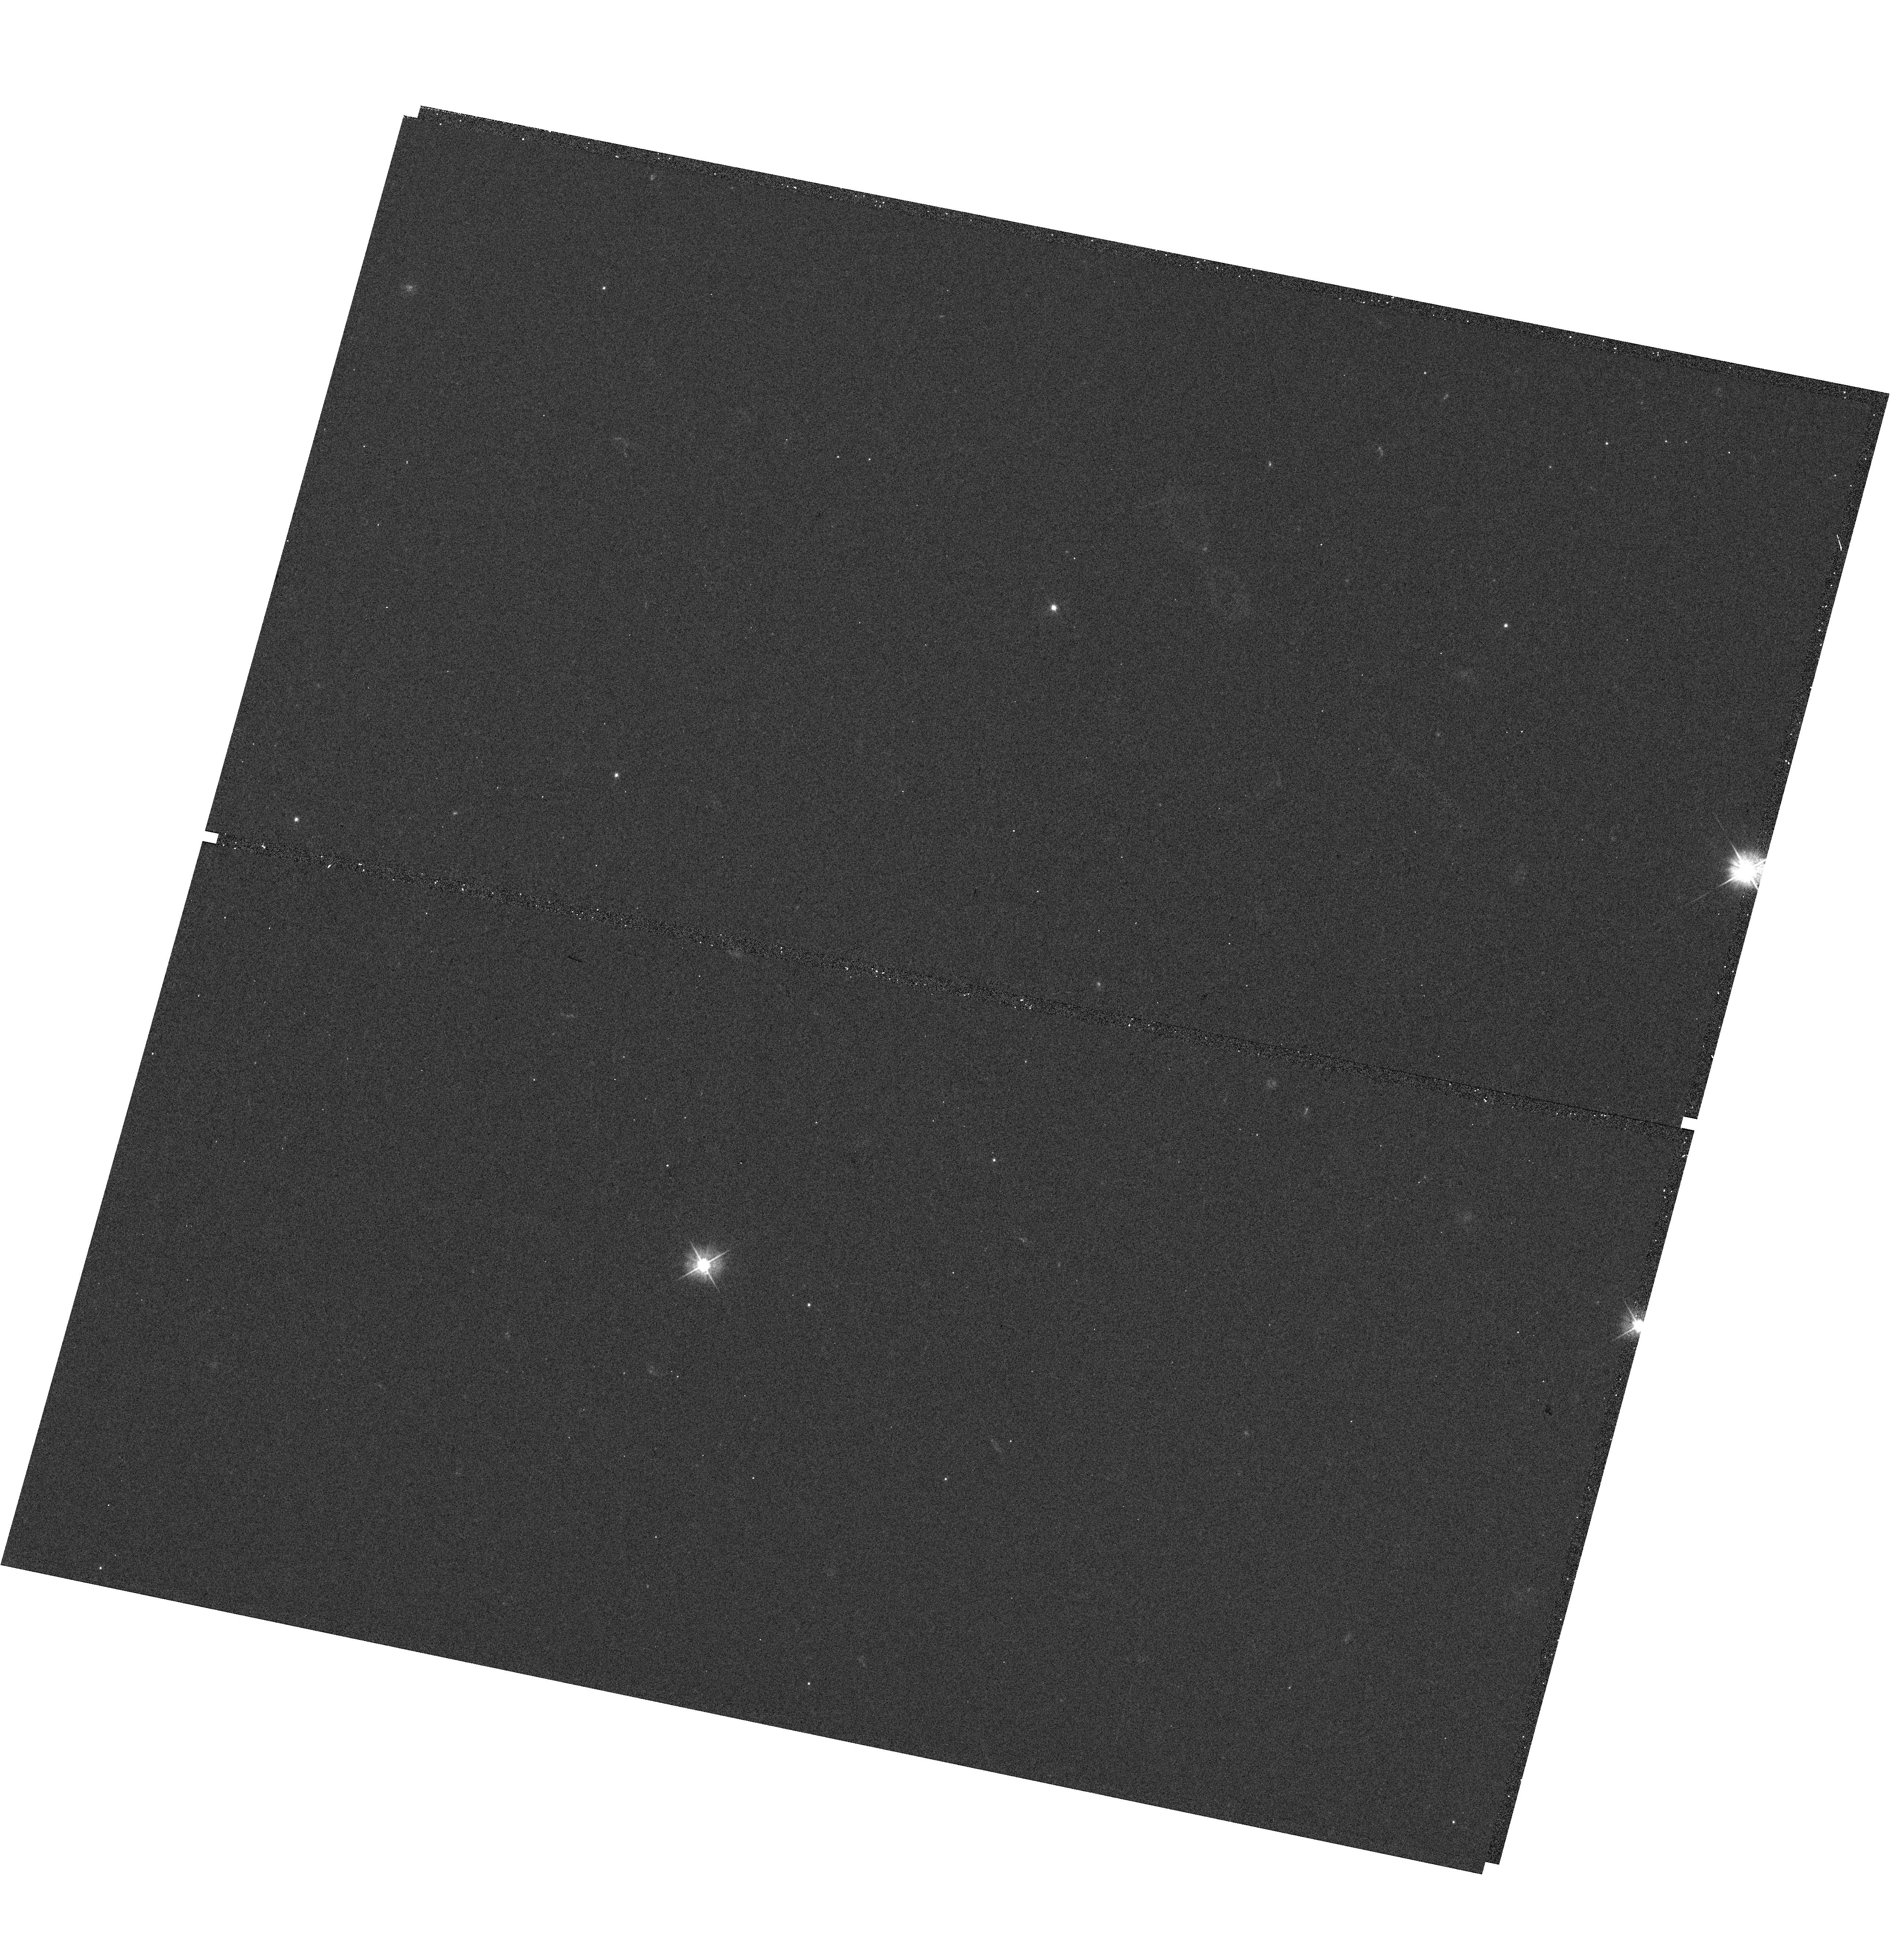
Target: WD-1312-029. Instrument: WFC3/UVIS. Filter: F475W. Exposure: 7 min. Observation ID: hst_12967_05_wfc3_uvis_f475w_ibyn05

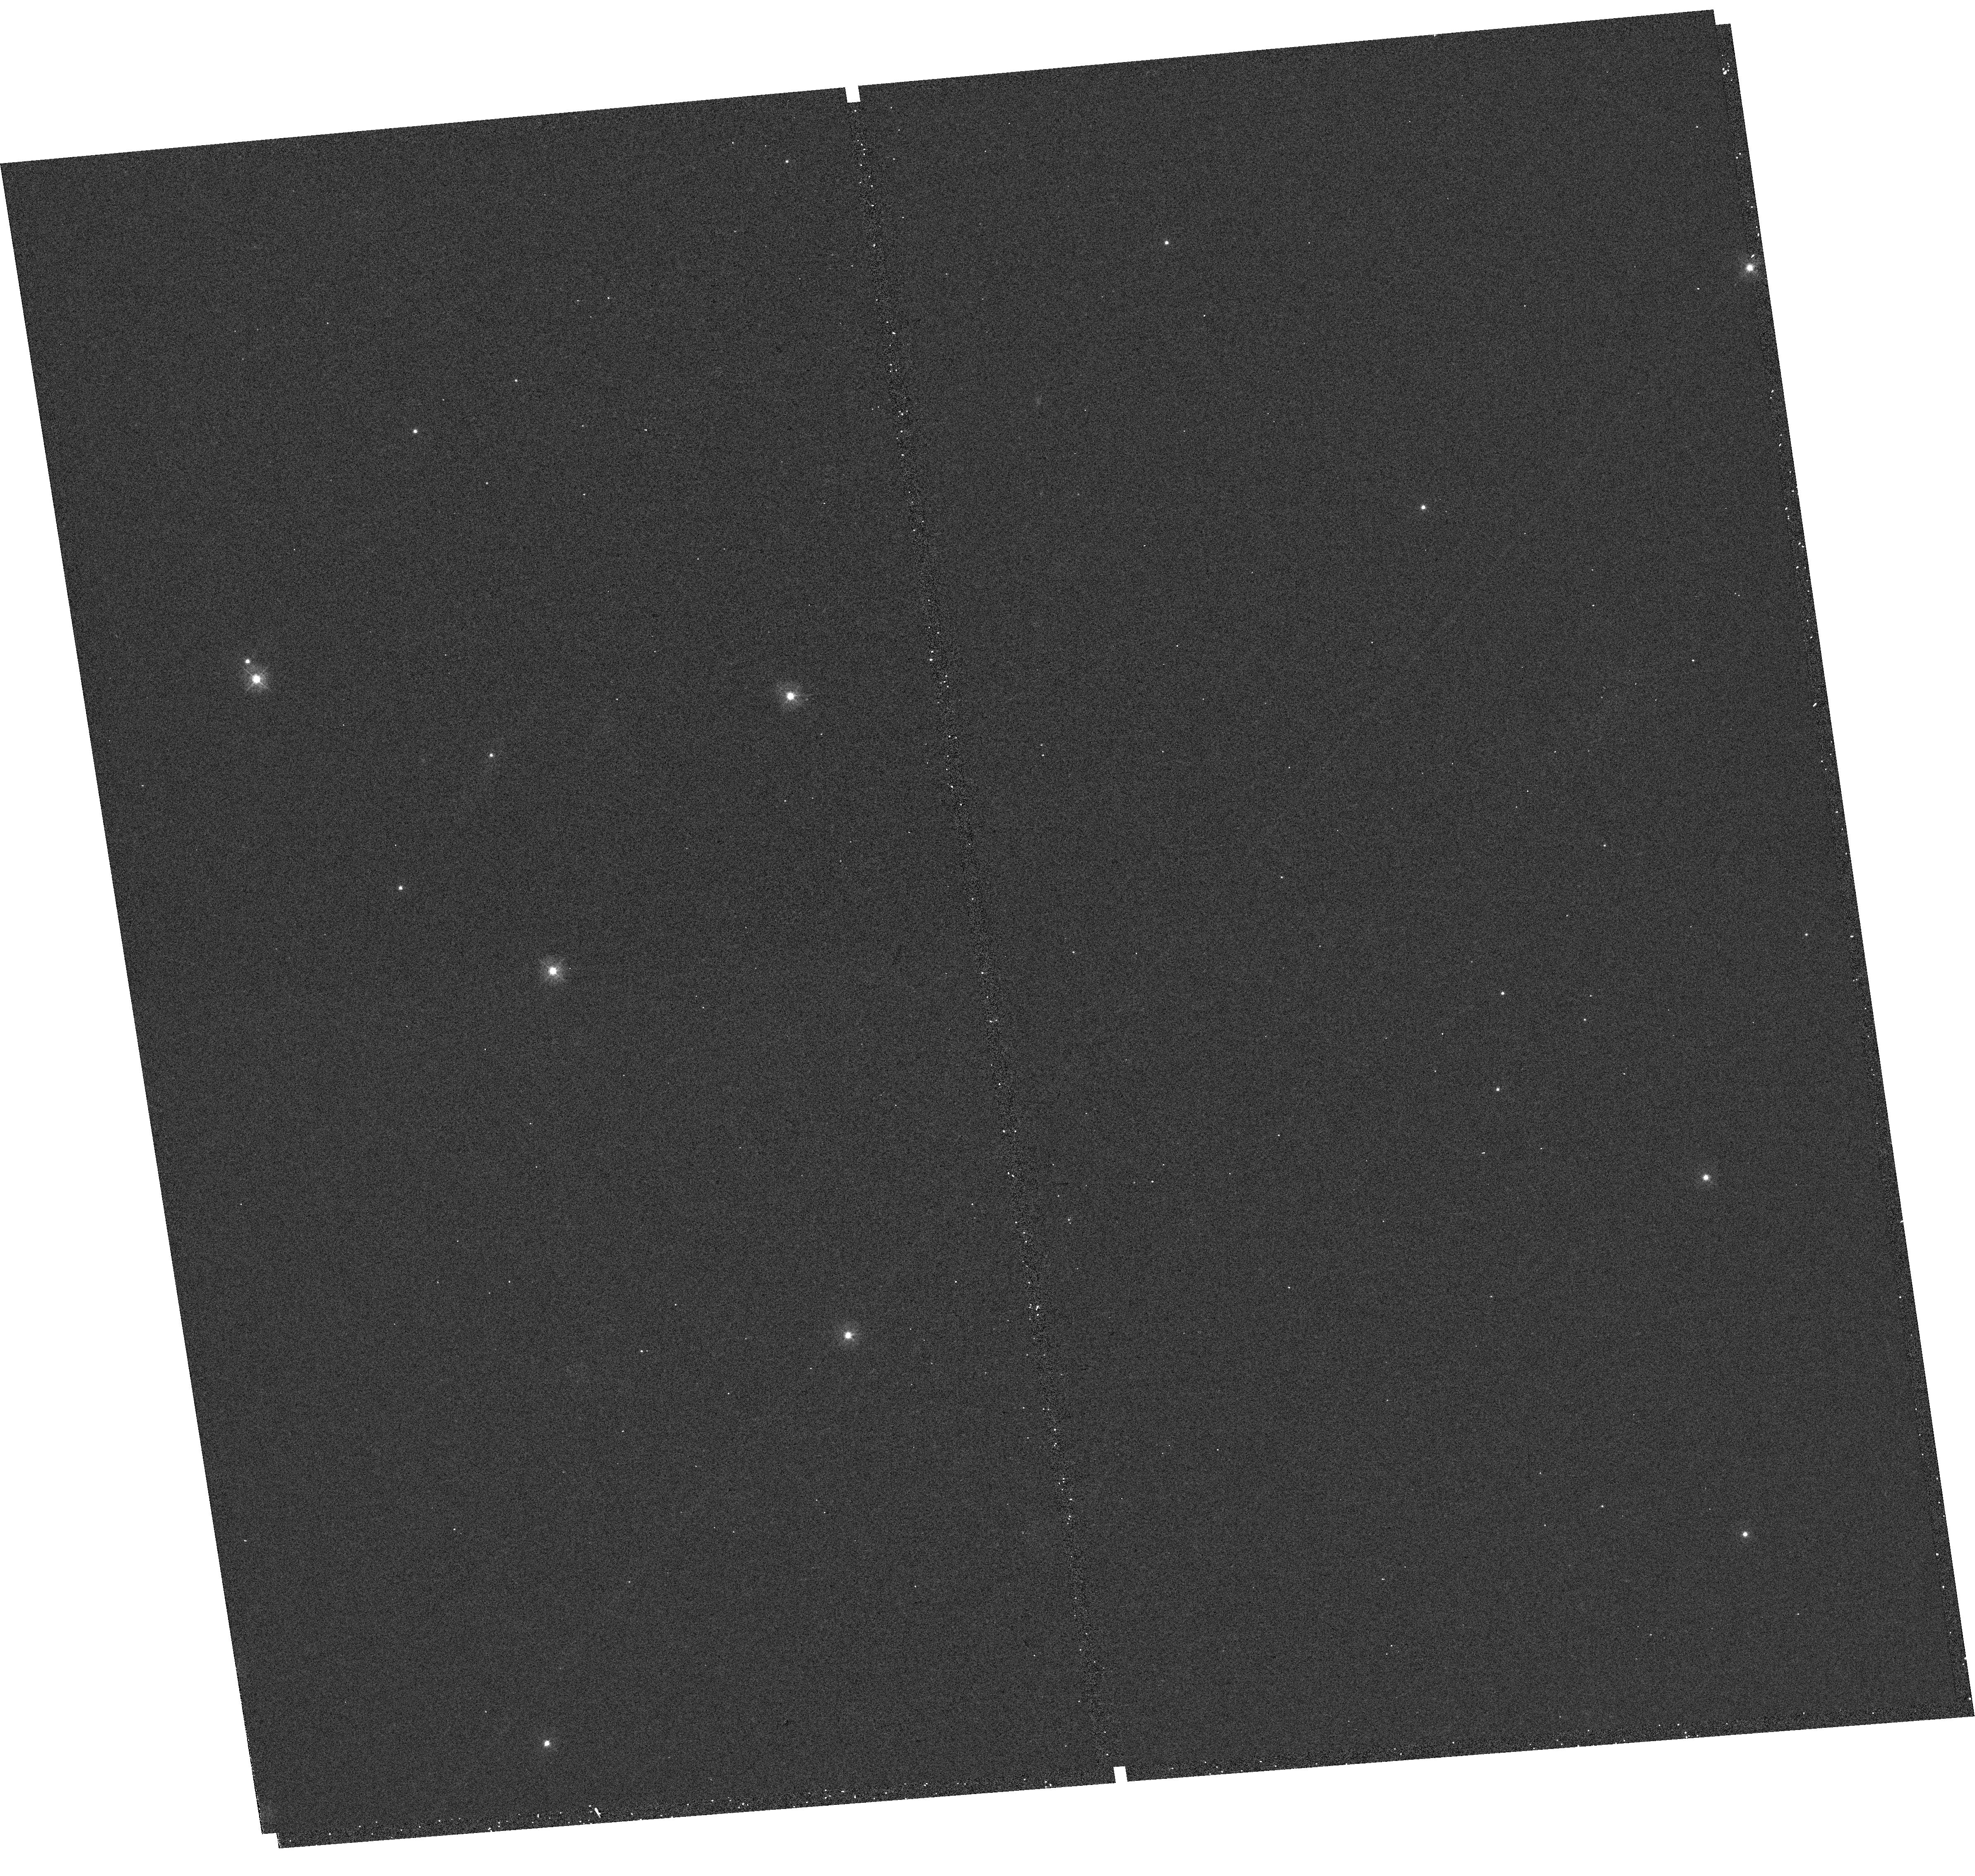
Target: WD-0554-165. Instrument: WFC3/UVIS. Filter: F336W. Exposure: 8 min. Observation ID: hst_12967_b9_wfc3_uvis_f336w_ibynb9

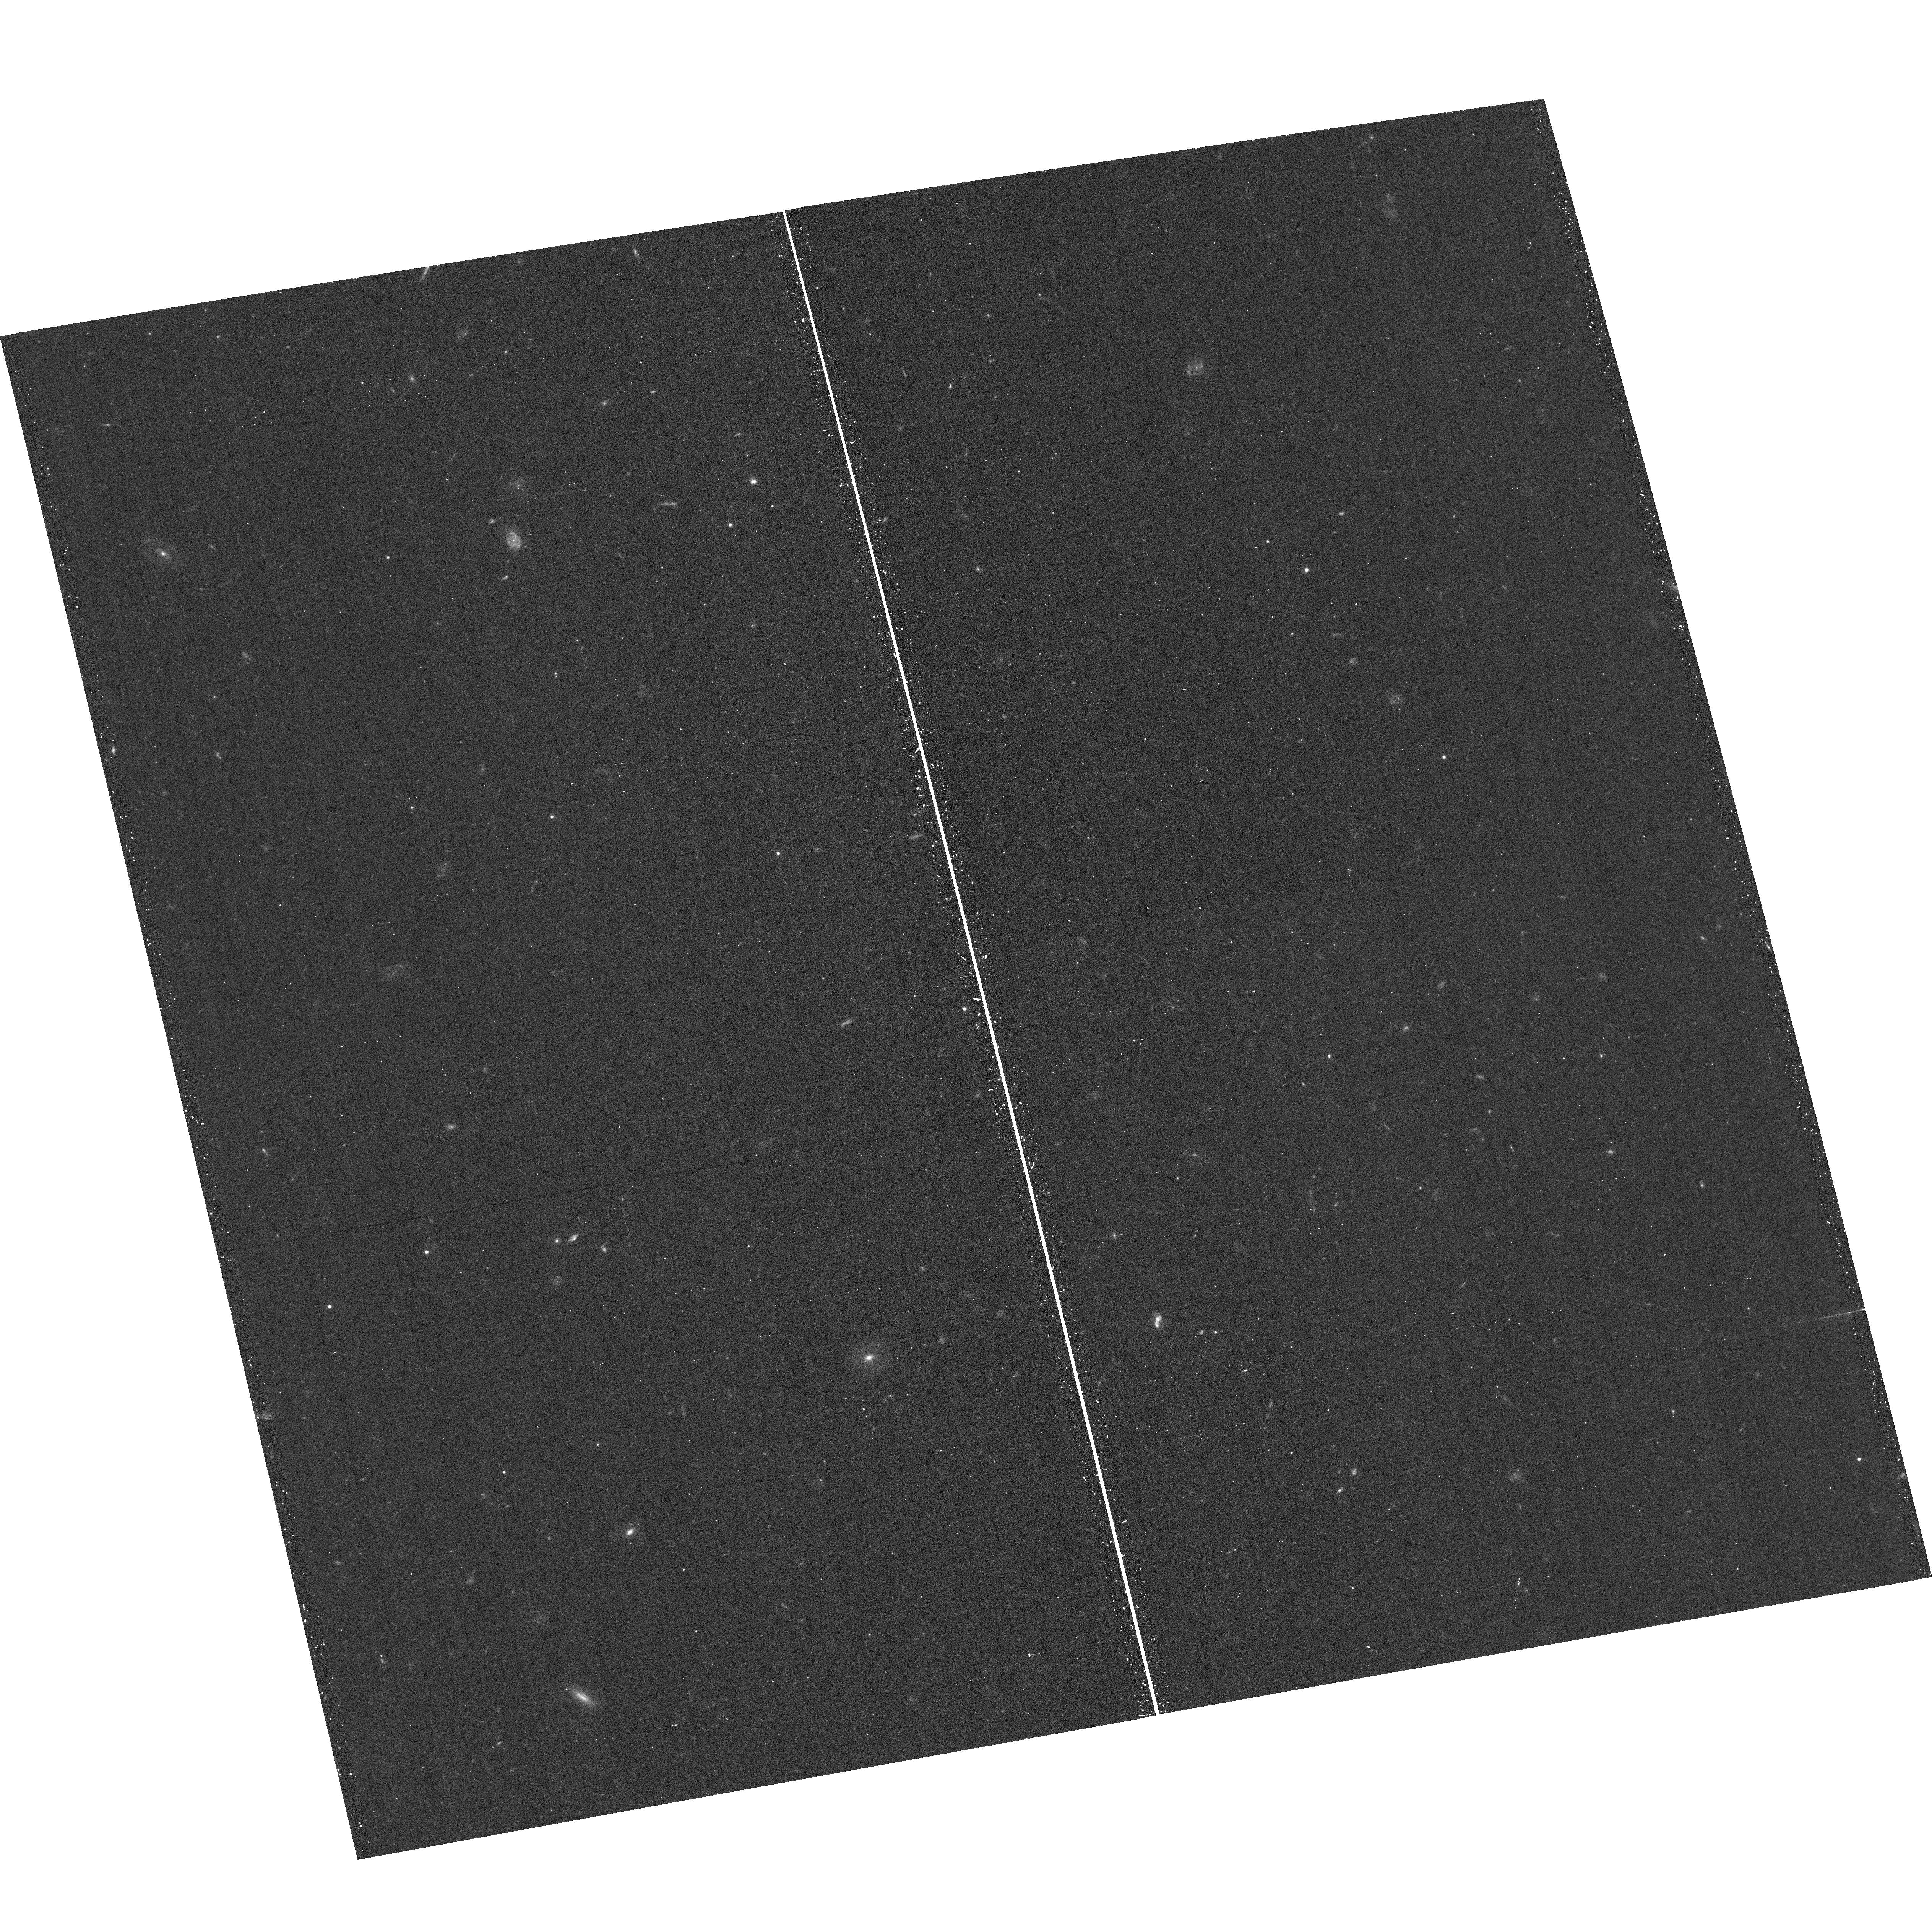
Target: field at RA 15.887°, Dec -0.421°. Instrument: ACS/WFC. Filter: F475W. Exposure: 13 min. Observation ID: hst_12967_01_acs_wfc_f475w_jbyn01

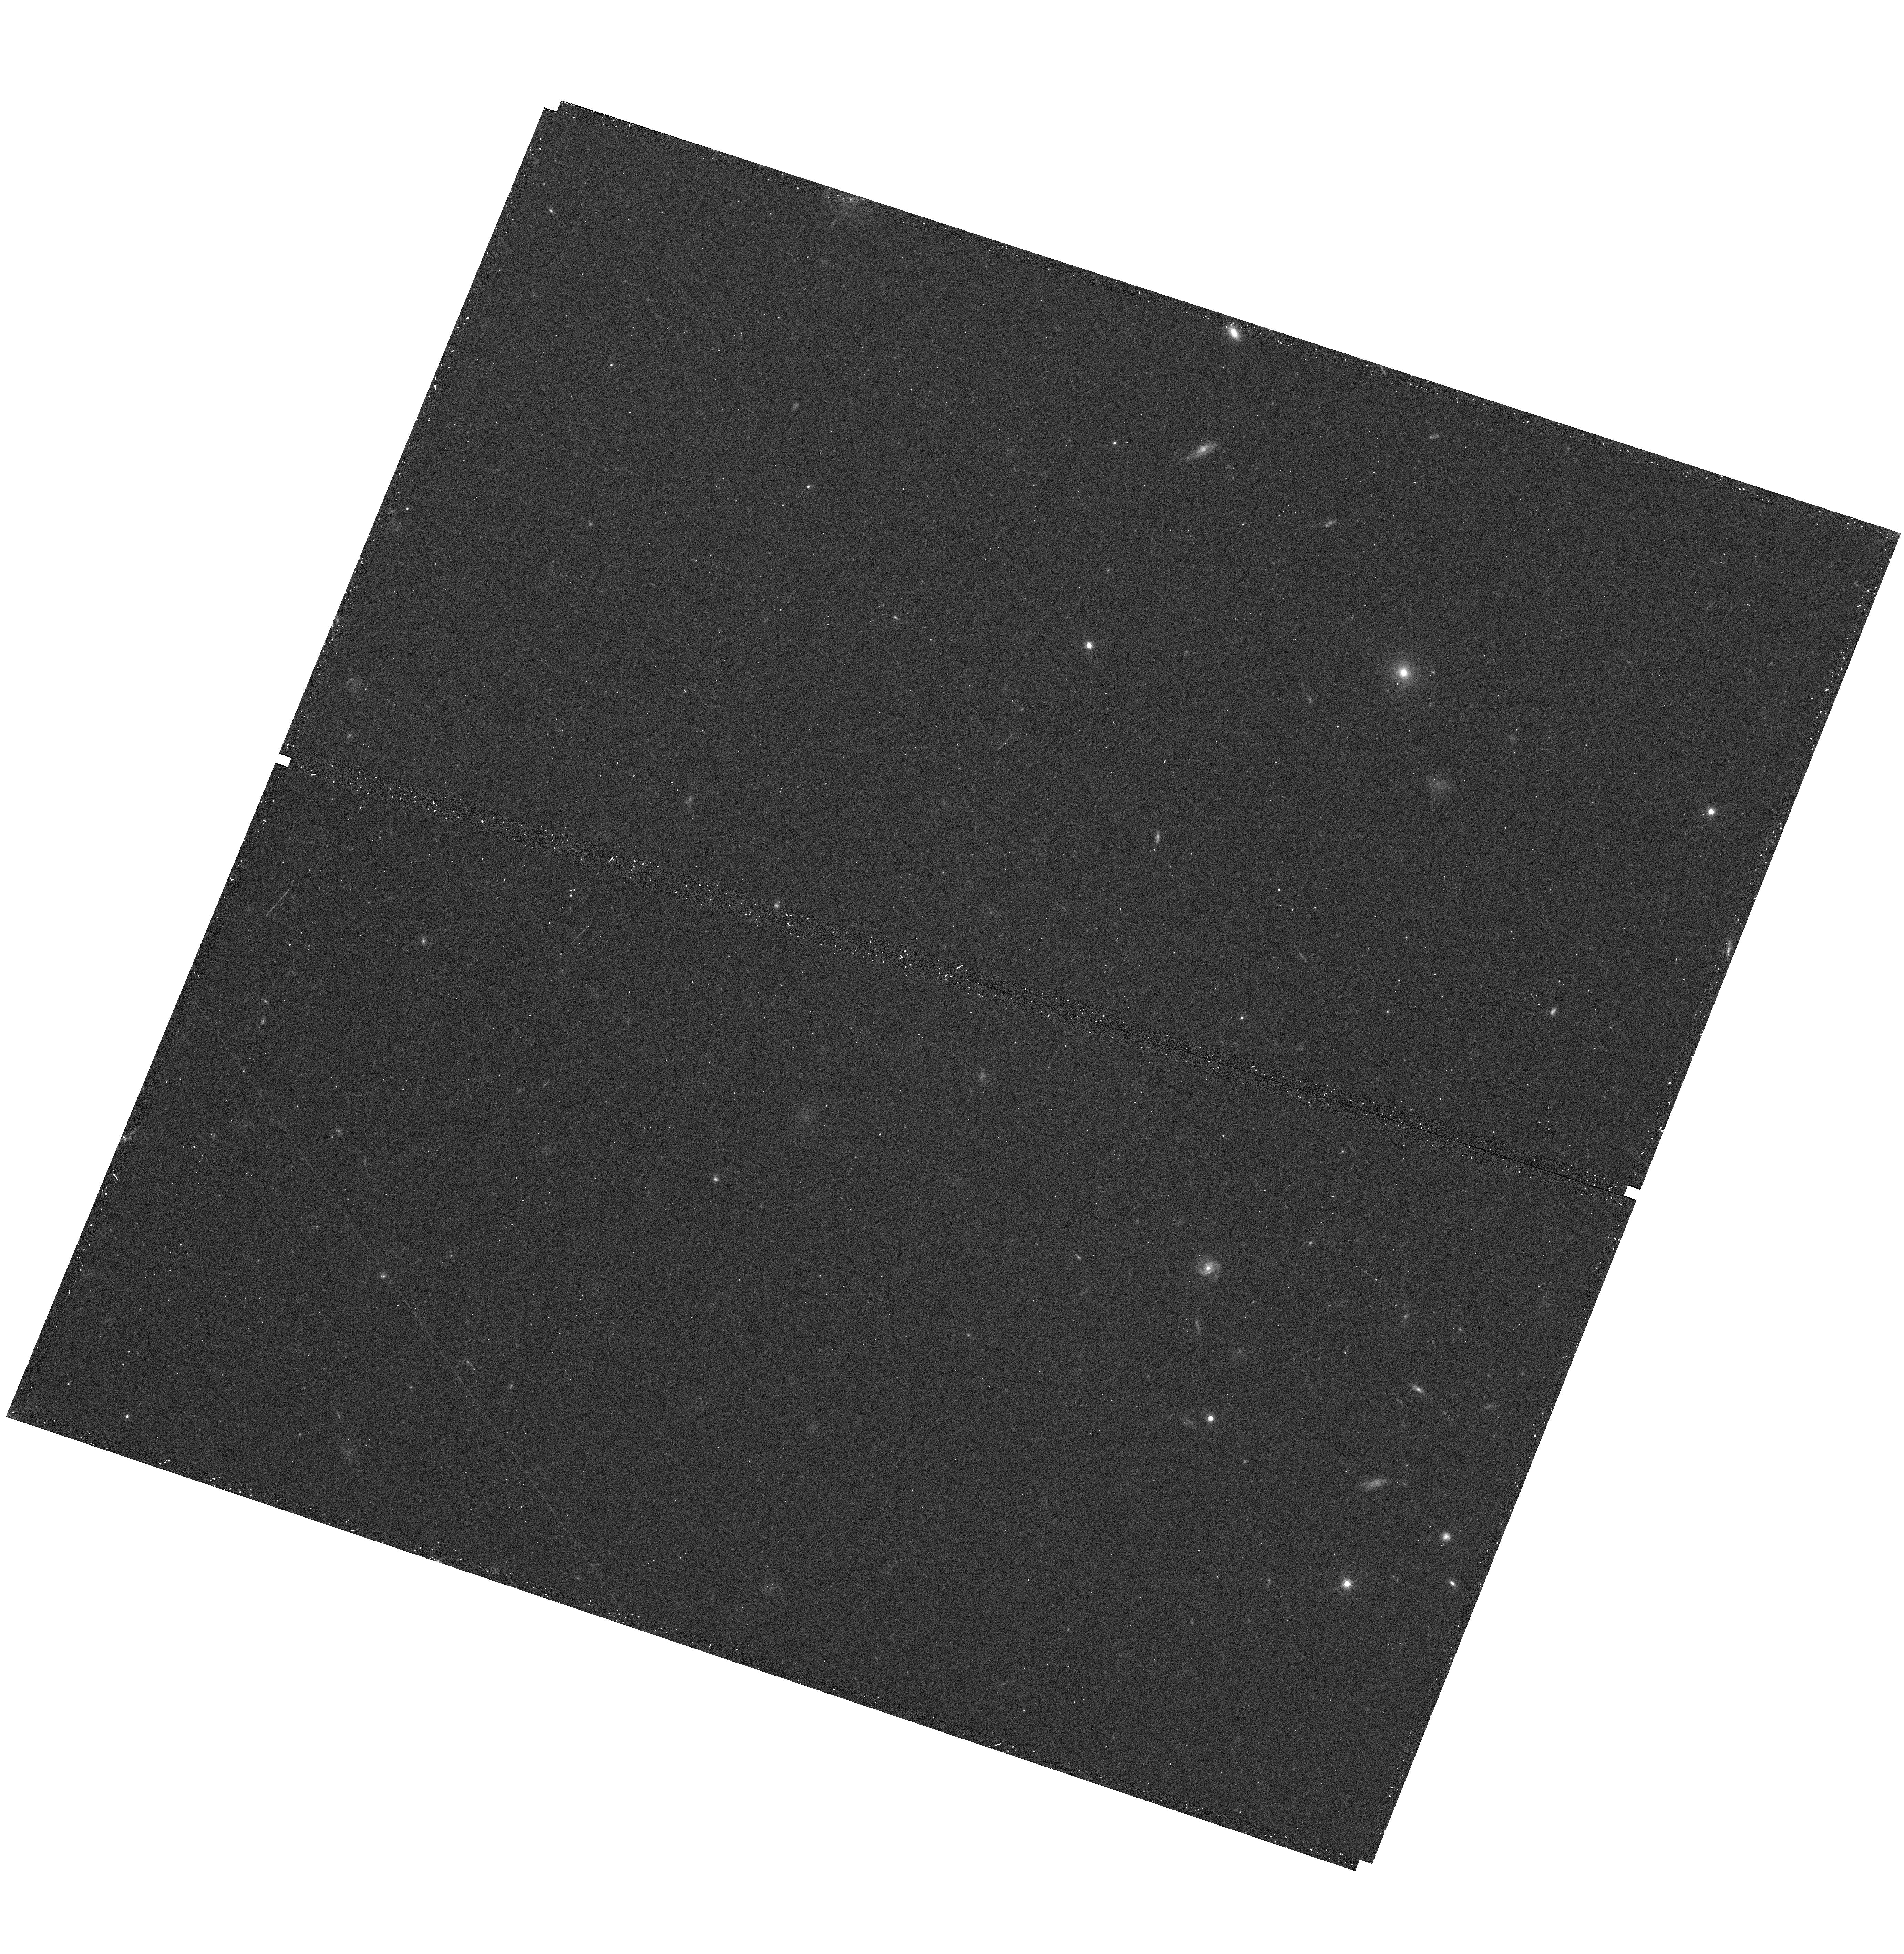
Target: WD-1204+023. Instrument: WFC3/UVIS. Filter: F625W. Exposure: 12 min. Observation ID: hst_12967_04_wfc3_uvis_f625w_ibyn04

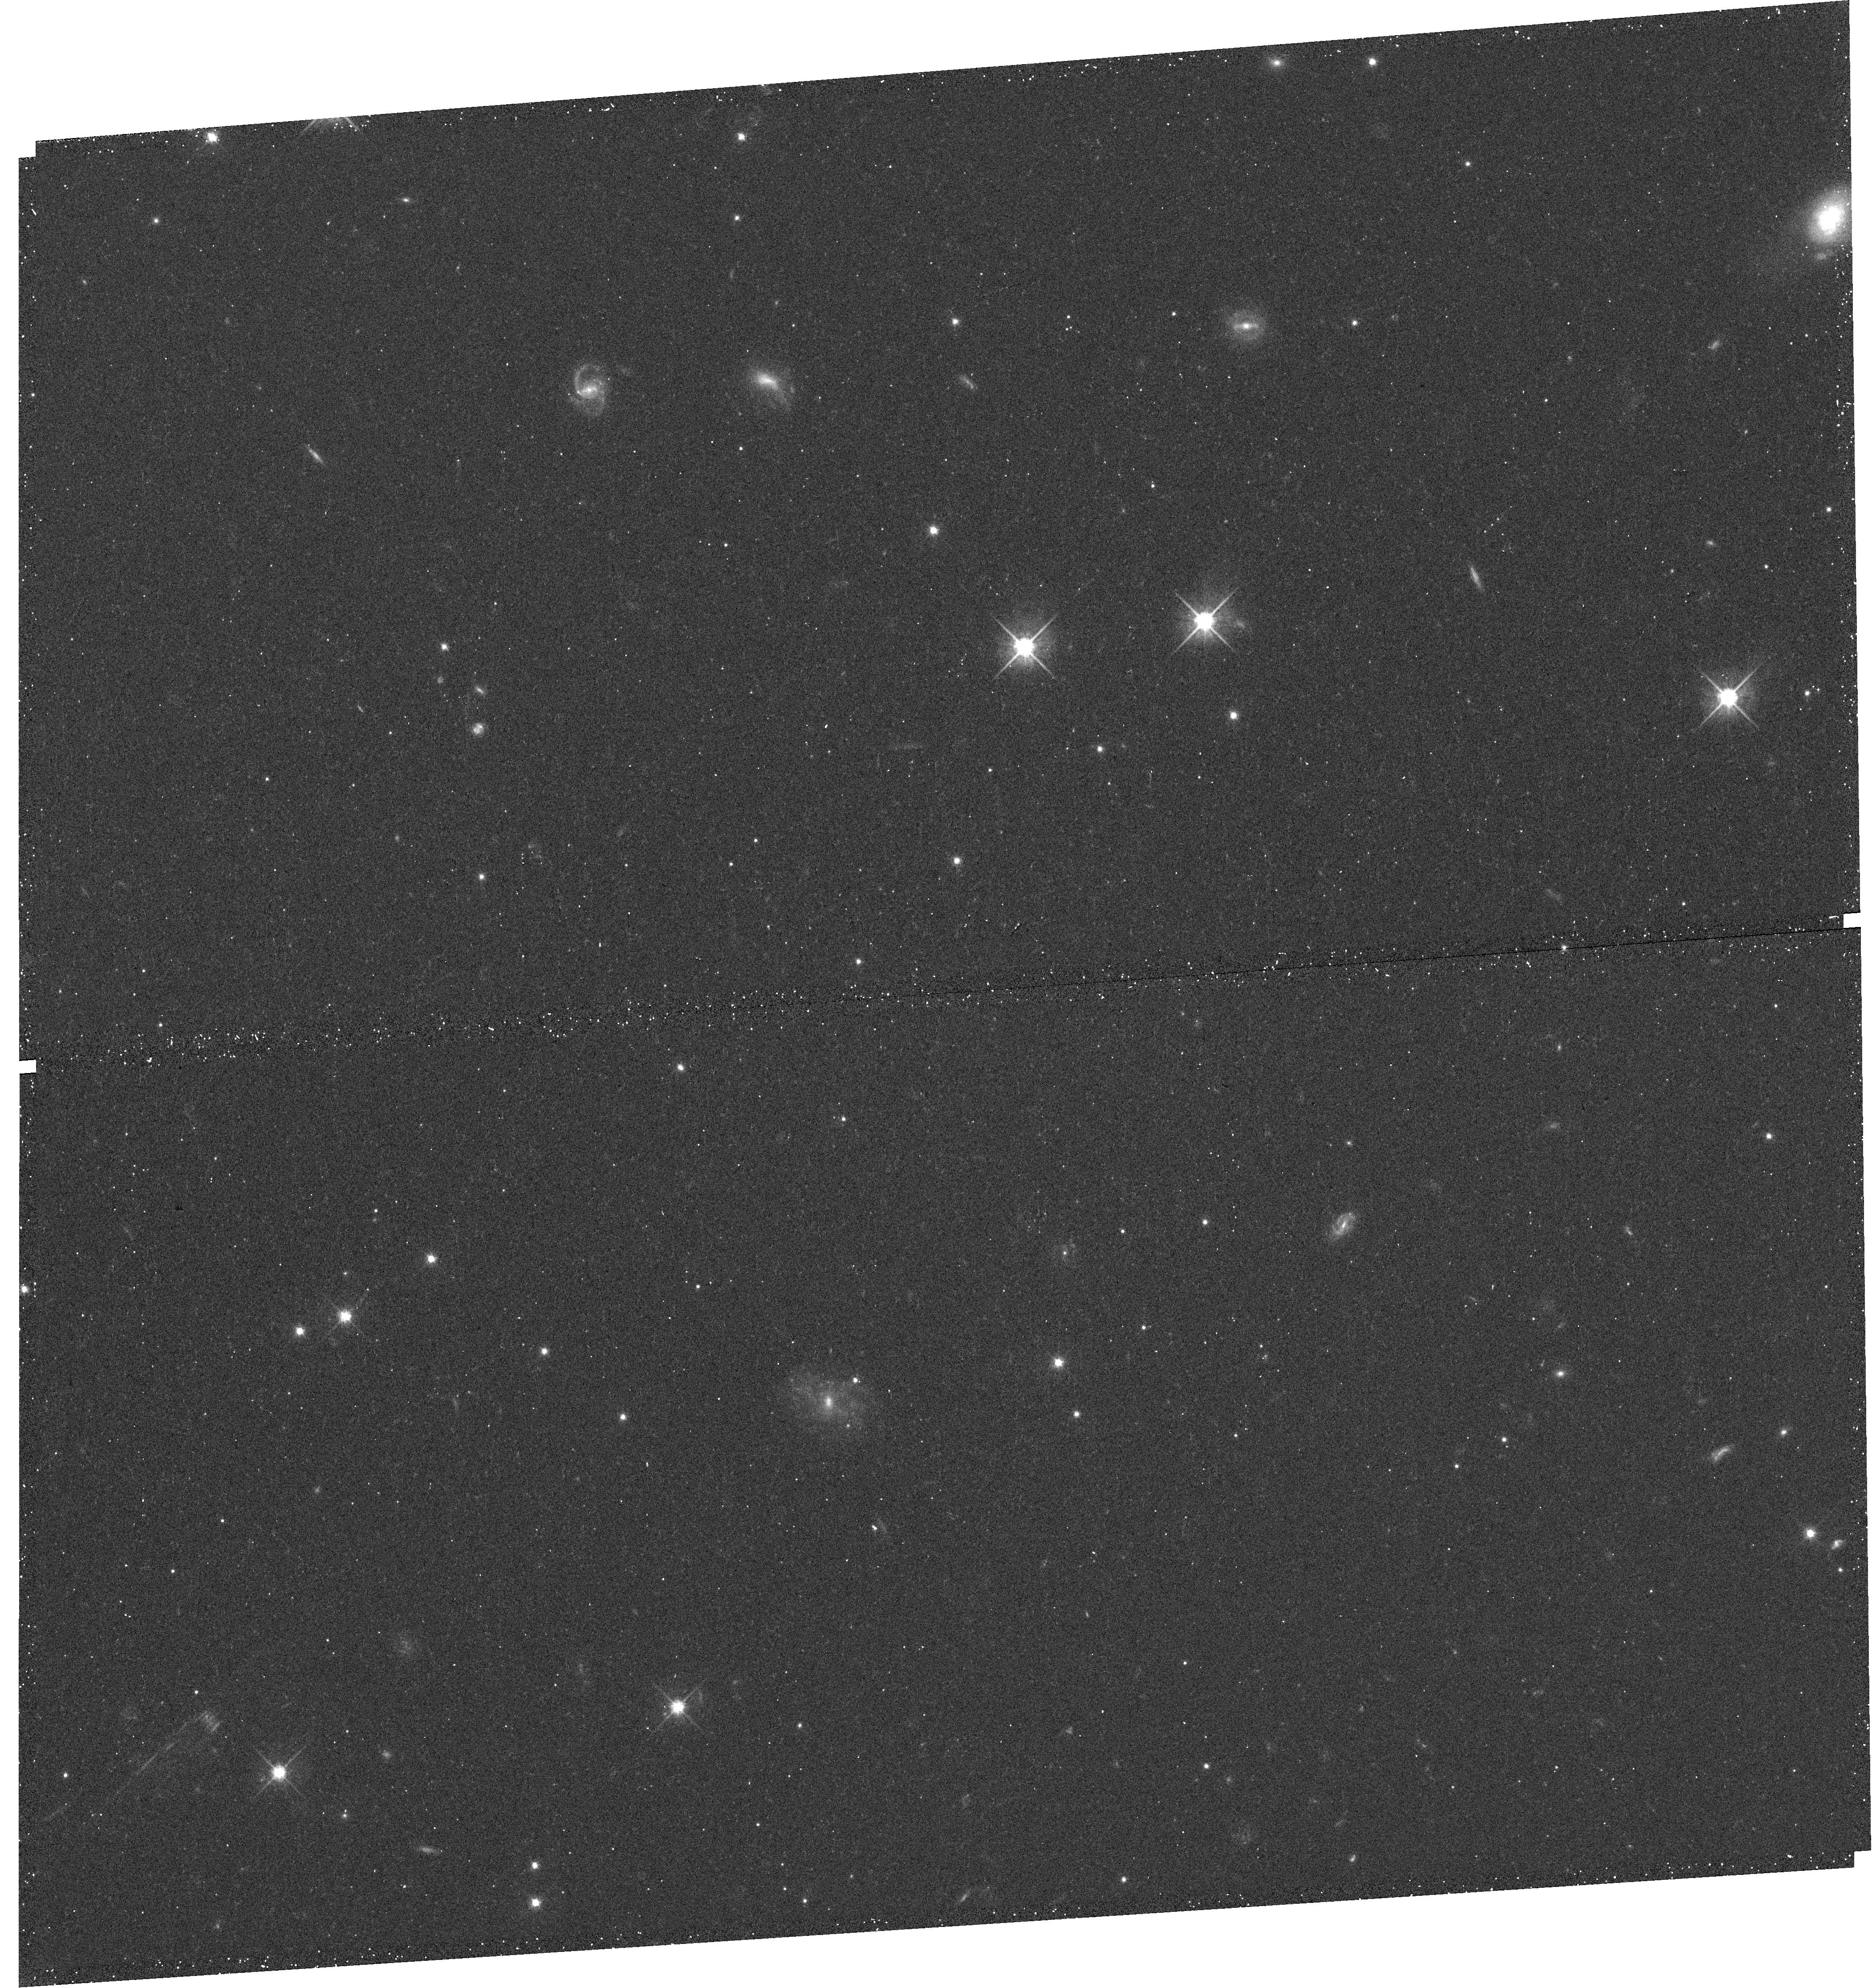
Target: WD-1635+008. Instrument: WFC3/UVIS. Filter: F625W. Exposure: 12 min. Observation ID: hst_12967_06_wfc3_uvis_f625w_ibyn06

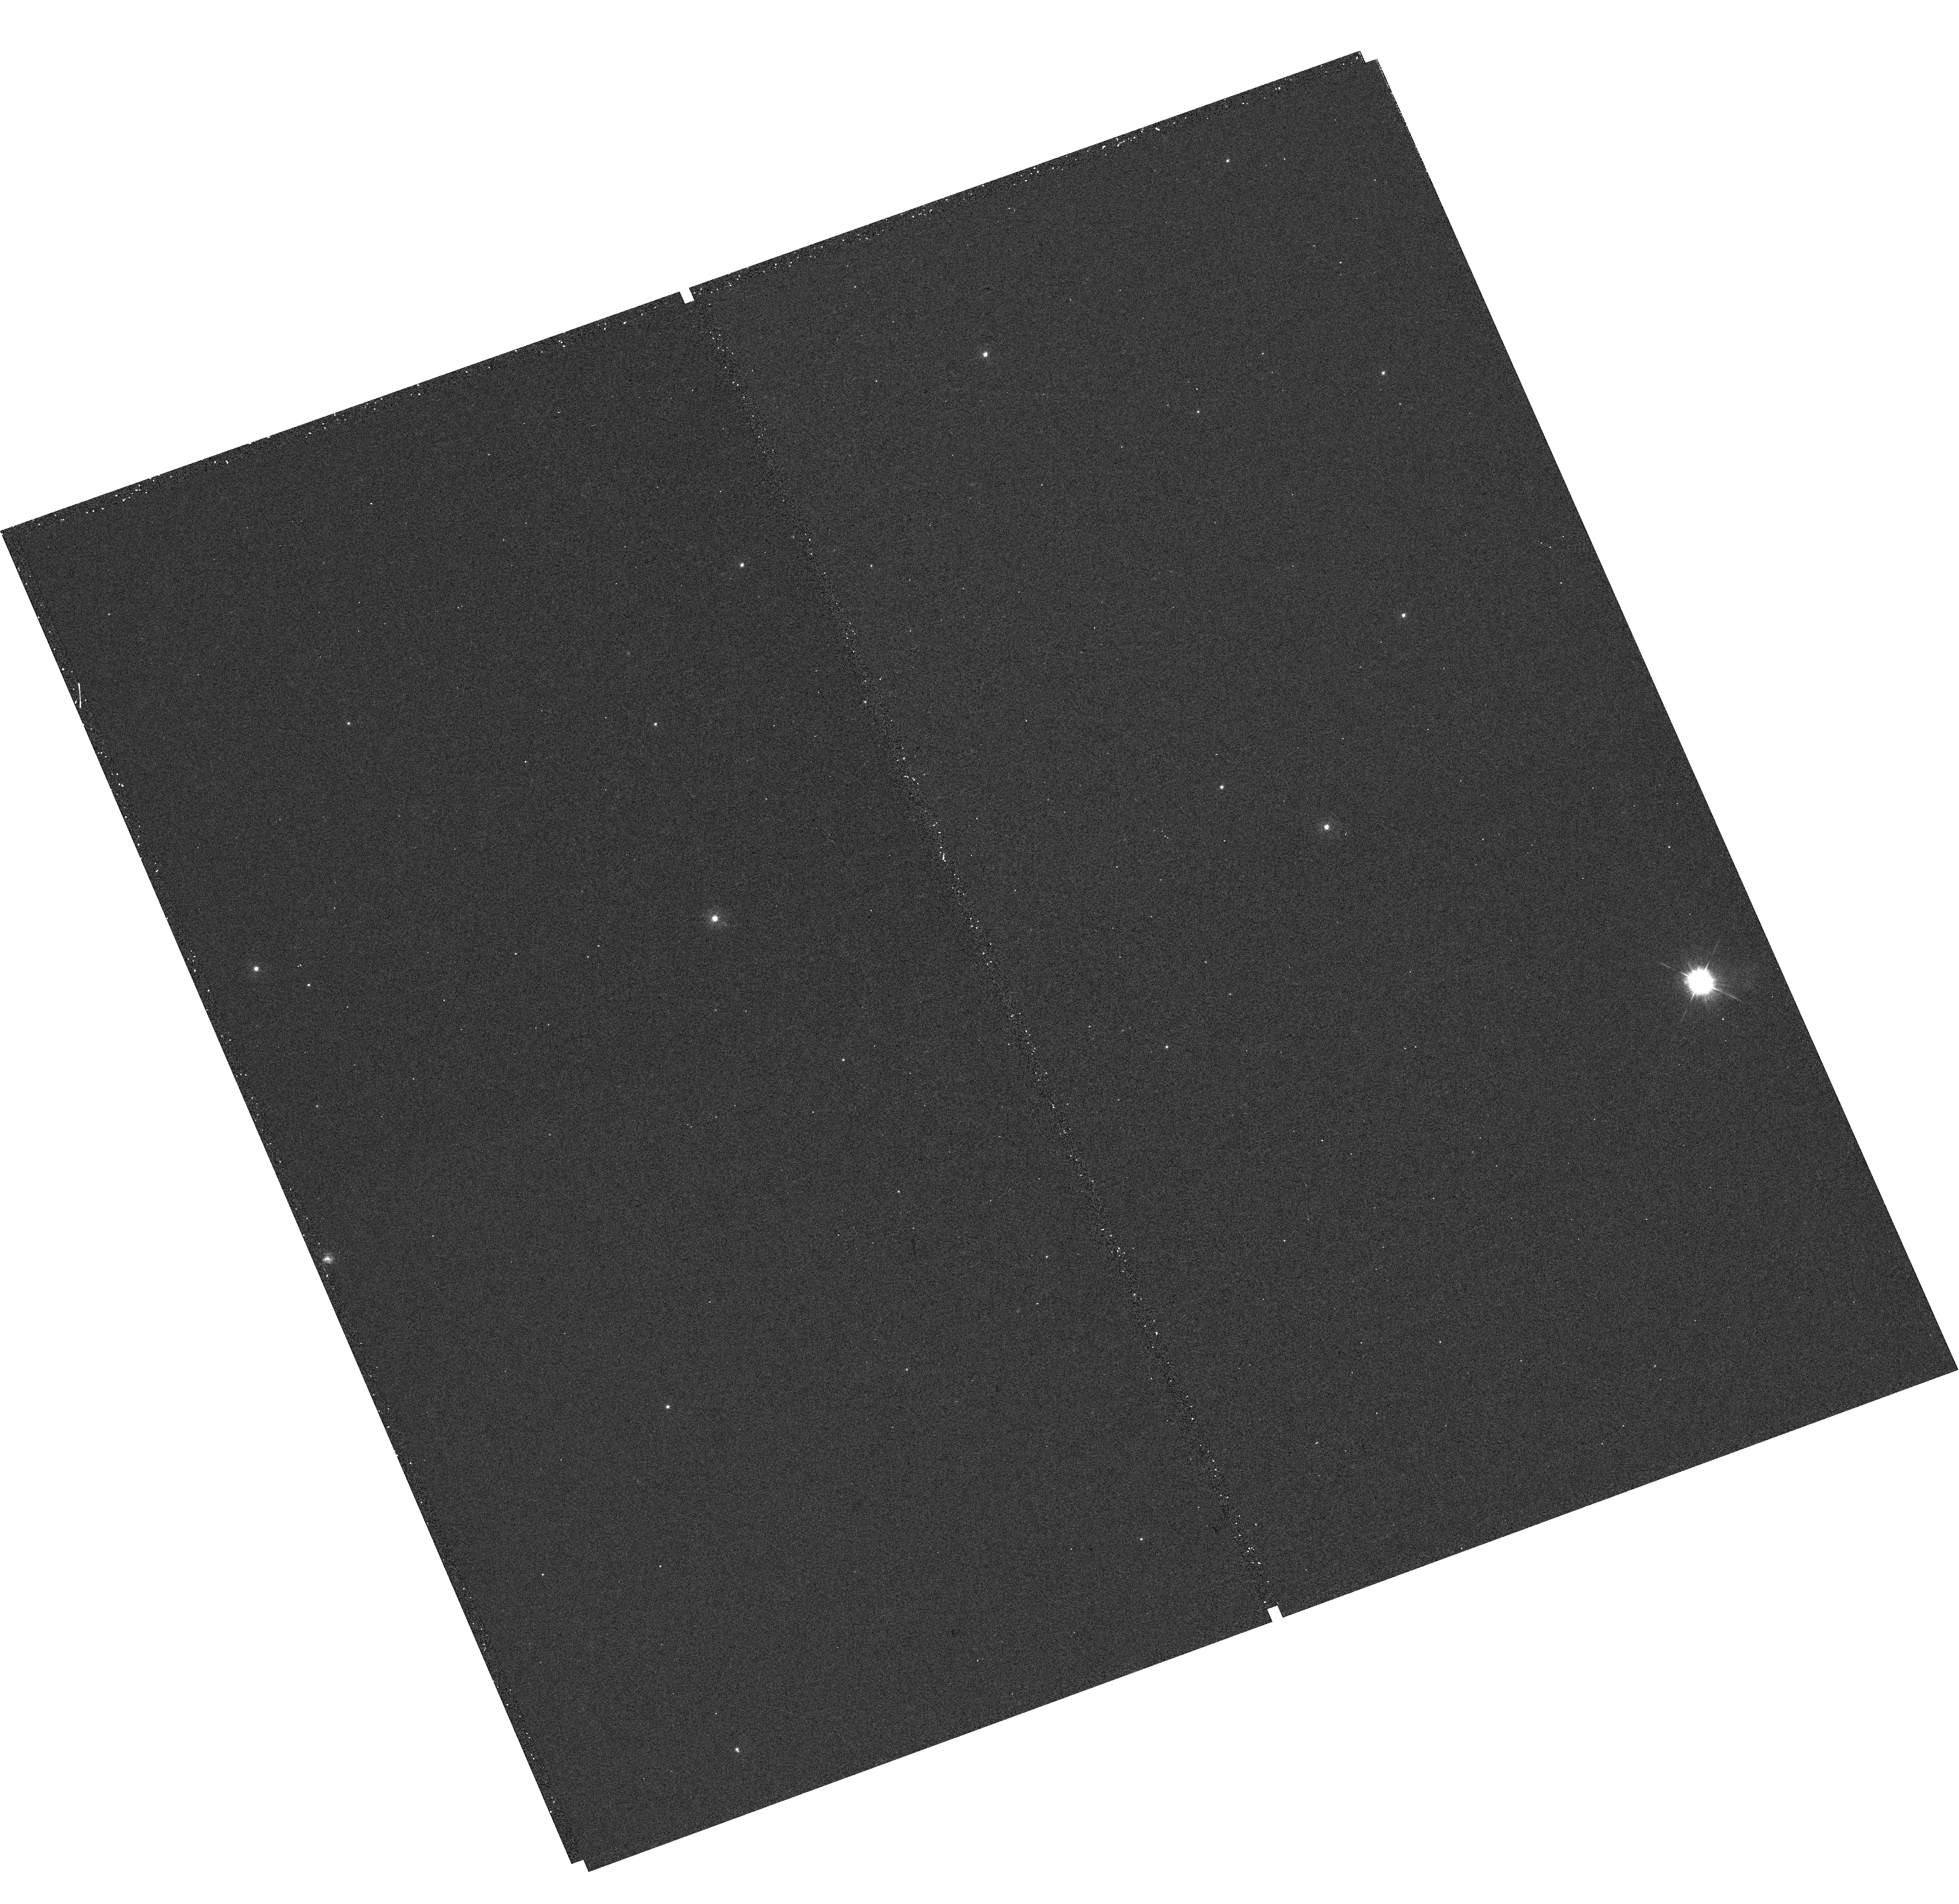
Target: WD-2034-053. Instrument: WFC3/UVIS. Filter: F336W. Exposure: 8 min. Observation ID: hst_12967_07_wfc3_uvis_f336w_ibyn07

Establishing a Network of DA White Dwarf SED Standards (PI: Saha, Abhijit)

Systematic uncertainties in photometric calibration are the dominant source of error in current type Ia supernova dark energy studies, as well as other forefront cosmology efforts, e.g. photo-redshift determinations for weak lensing mass tomography. Current and next-generation ground-based all-sky surveys require a network of calibration stars with 1) known SEDs (to properly and unambiguously take into account filter differences), and 2) that are on a common photometric zeropoint scale. HST affords us the ability to establish this essential network of faint primary photometric standards, exploiting the well-understood spectral energy distributions of DA white dwarf stars, without the complications of observing through the time-variable Earth's atmosphere. We have selected an initial set of equatorial DA targets that will have SNR ~200 in the LSST (and PanSTARRS and Dark Energy Survey) survey images, while avoiding saturation. This places primary photometric standards directly into in the multi-epoch all-sky LSST and other simailar databases. By using ground-based spectra, not for spectrophotometry, but to obtain the two parameters (temperature and log(g)) that determine the SED, we can use broadband HST photometry to set the overall flux scale for each source, and determine any applicable reddening. Thus calibrated, these standards can then be used as flux standards at wavelengths well beyond the range of HST, and in any arbitrary, but defined passband. This precision photometric heritage from HST will benefit essentially all existing and upcoming survey projects, and directly addresses one of the current barriers to understanding the nature of dark energy.